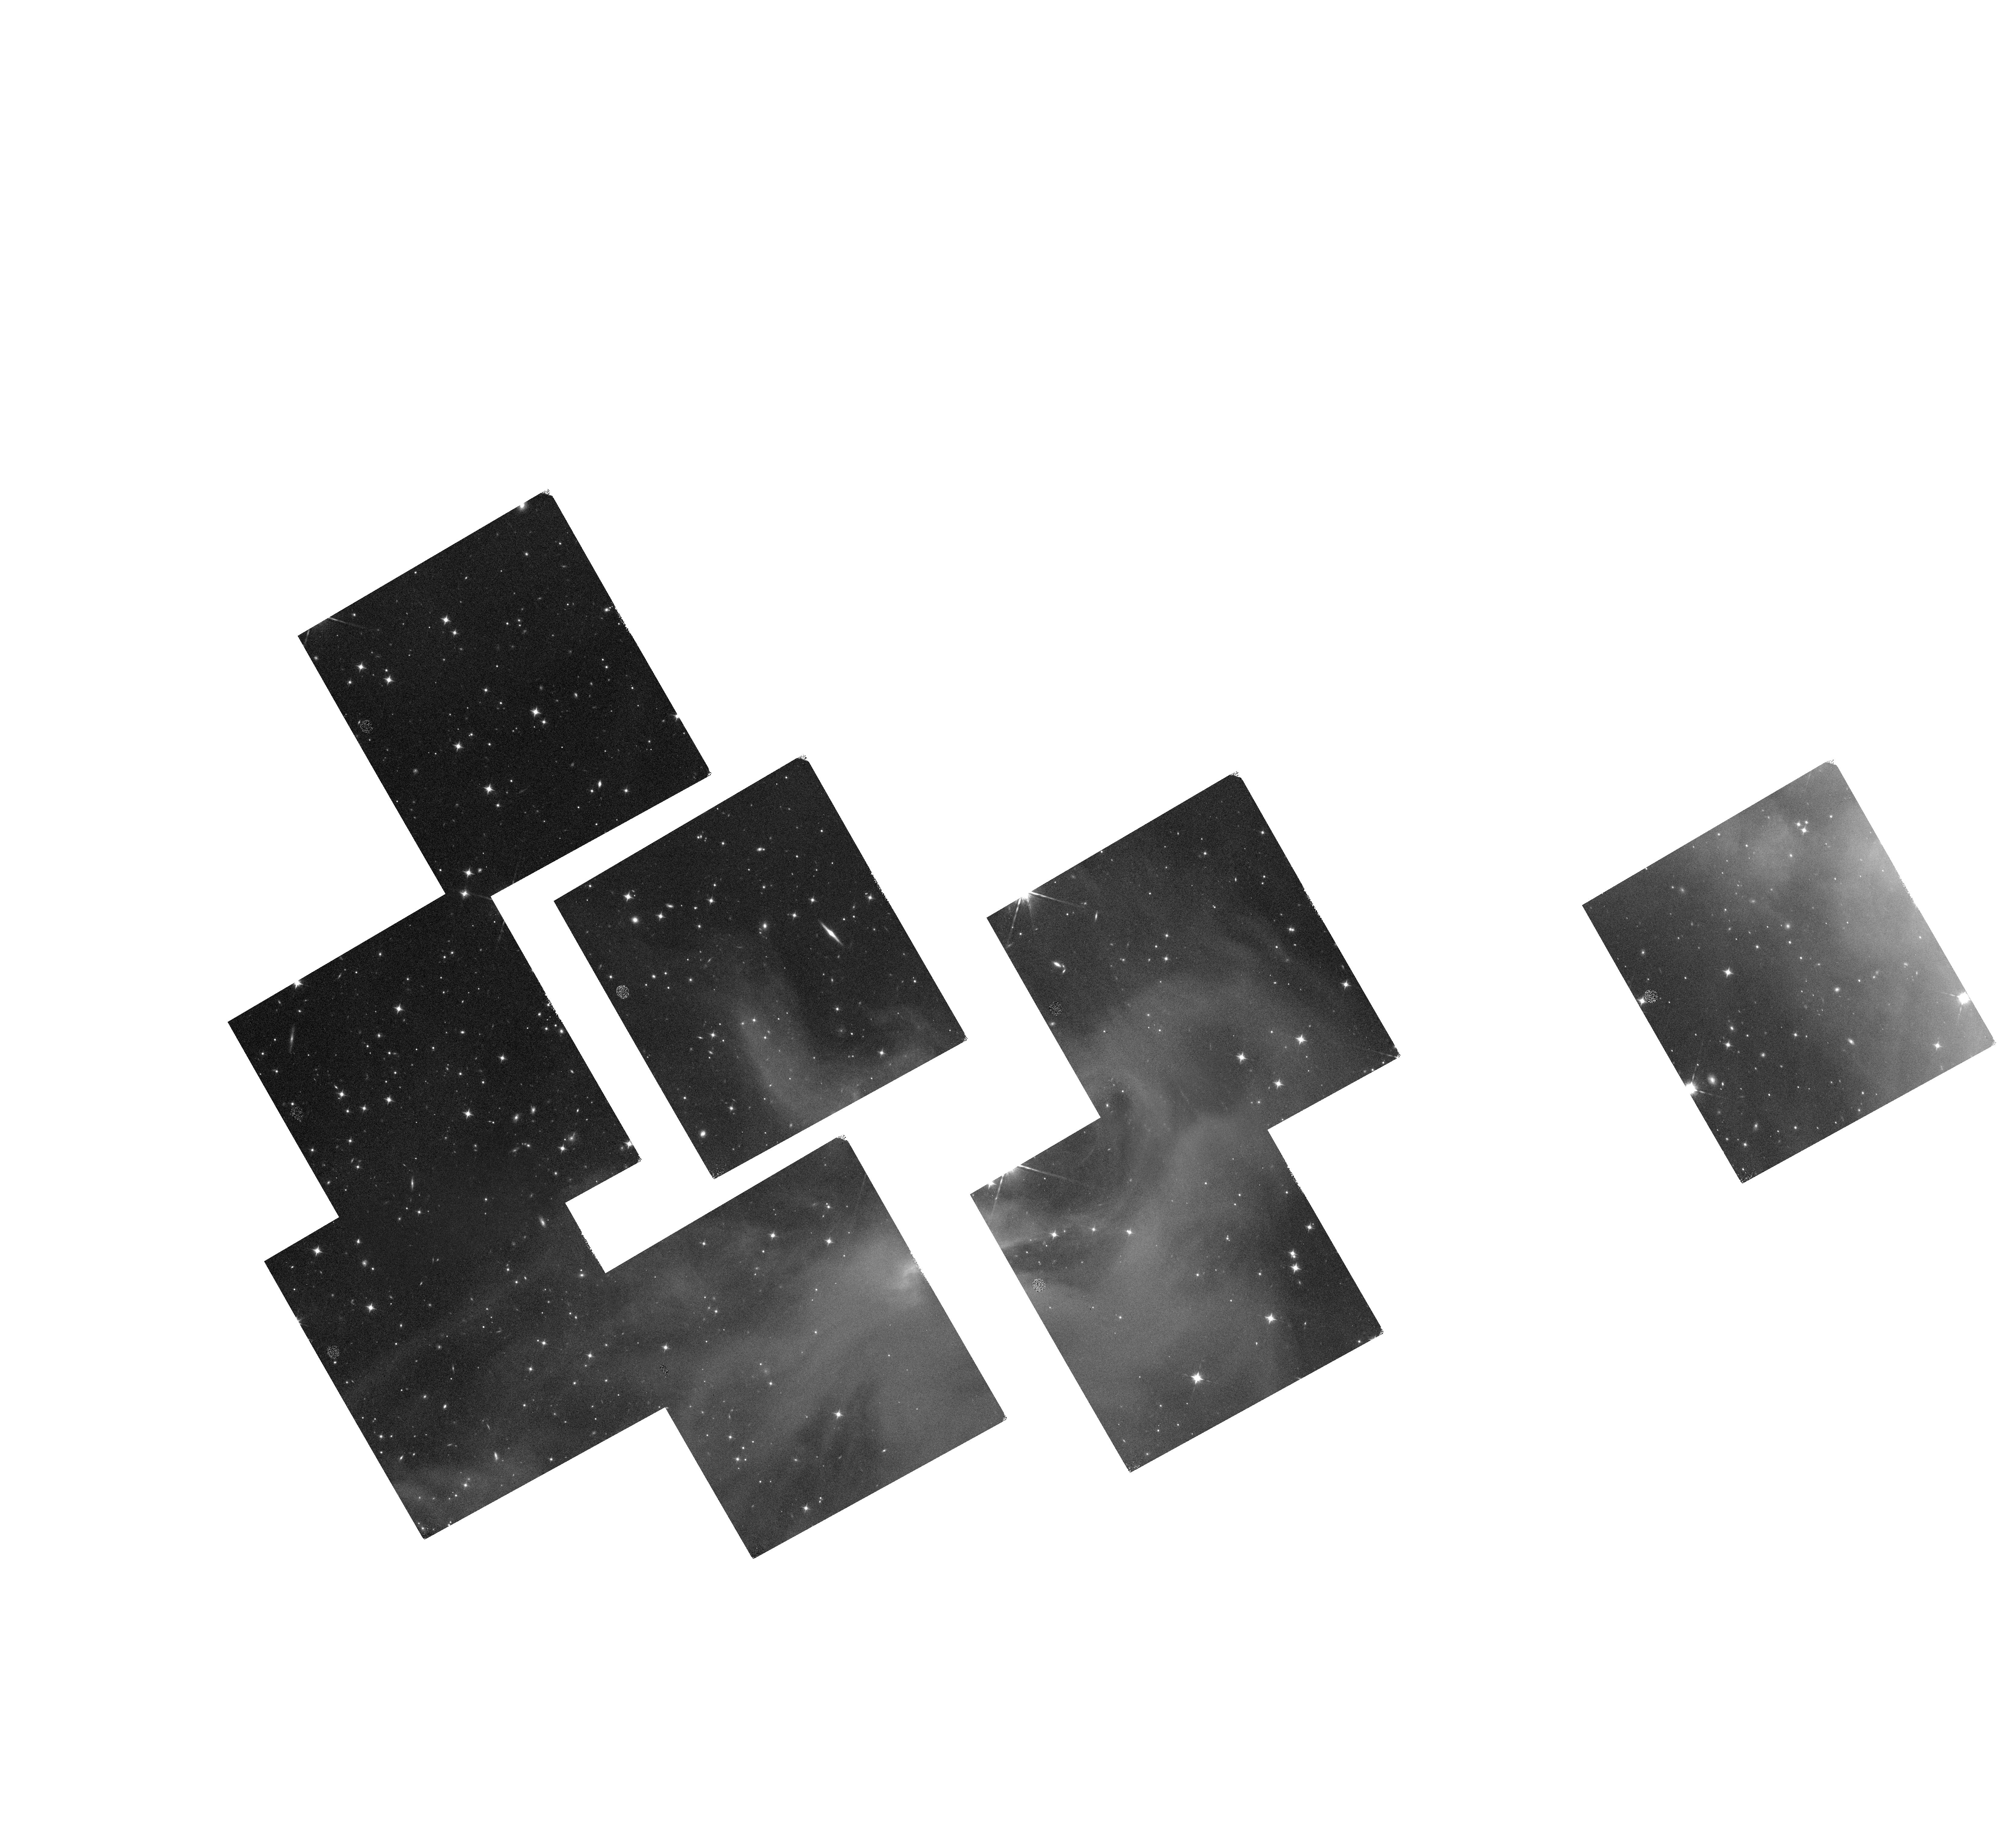
Target: IC348-13
Instrument: WFC3/IR
Filter: F160W
Exposure: 35 min
Observation ID: hst_14626_05_wfc3_ir_f160w_id8y05

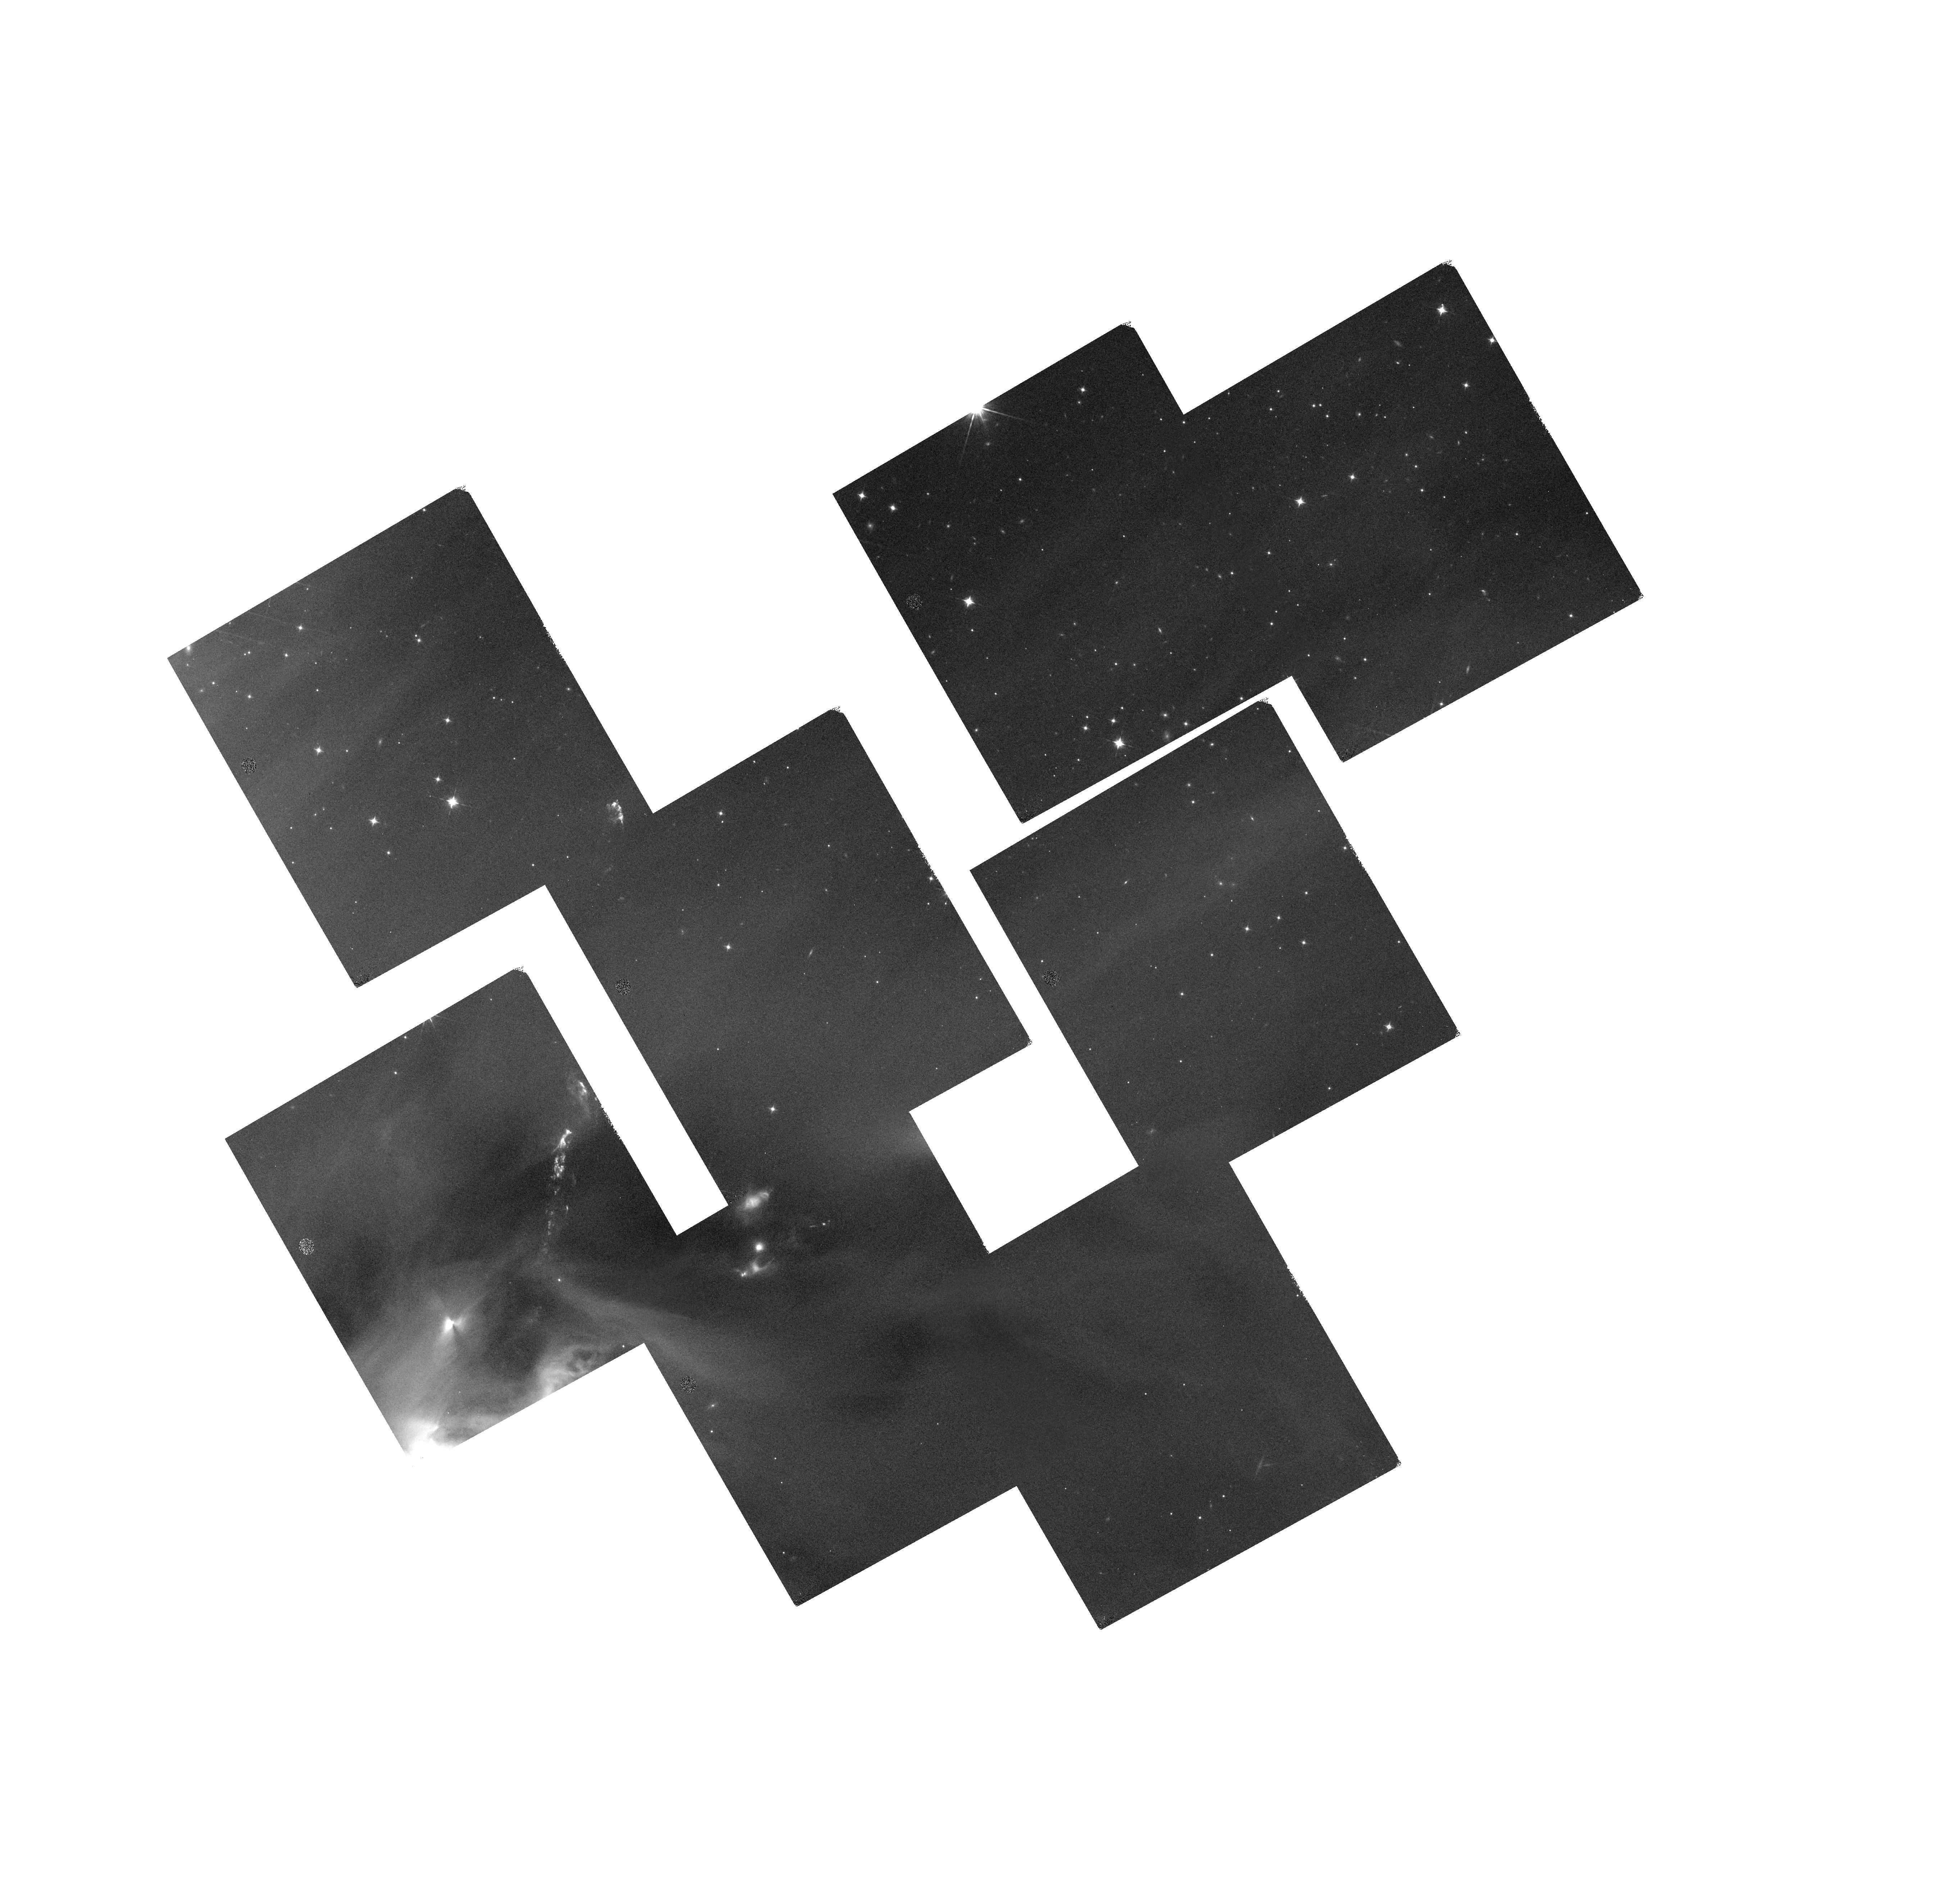
Target: IC348-37
Instrument: WFC3/IR
Filter: F125W
Exposure: 35 min
Observation ID: hst_14626_15_wfc3_ir_f125w_id8y15

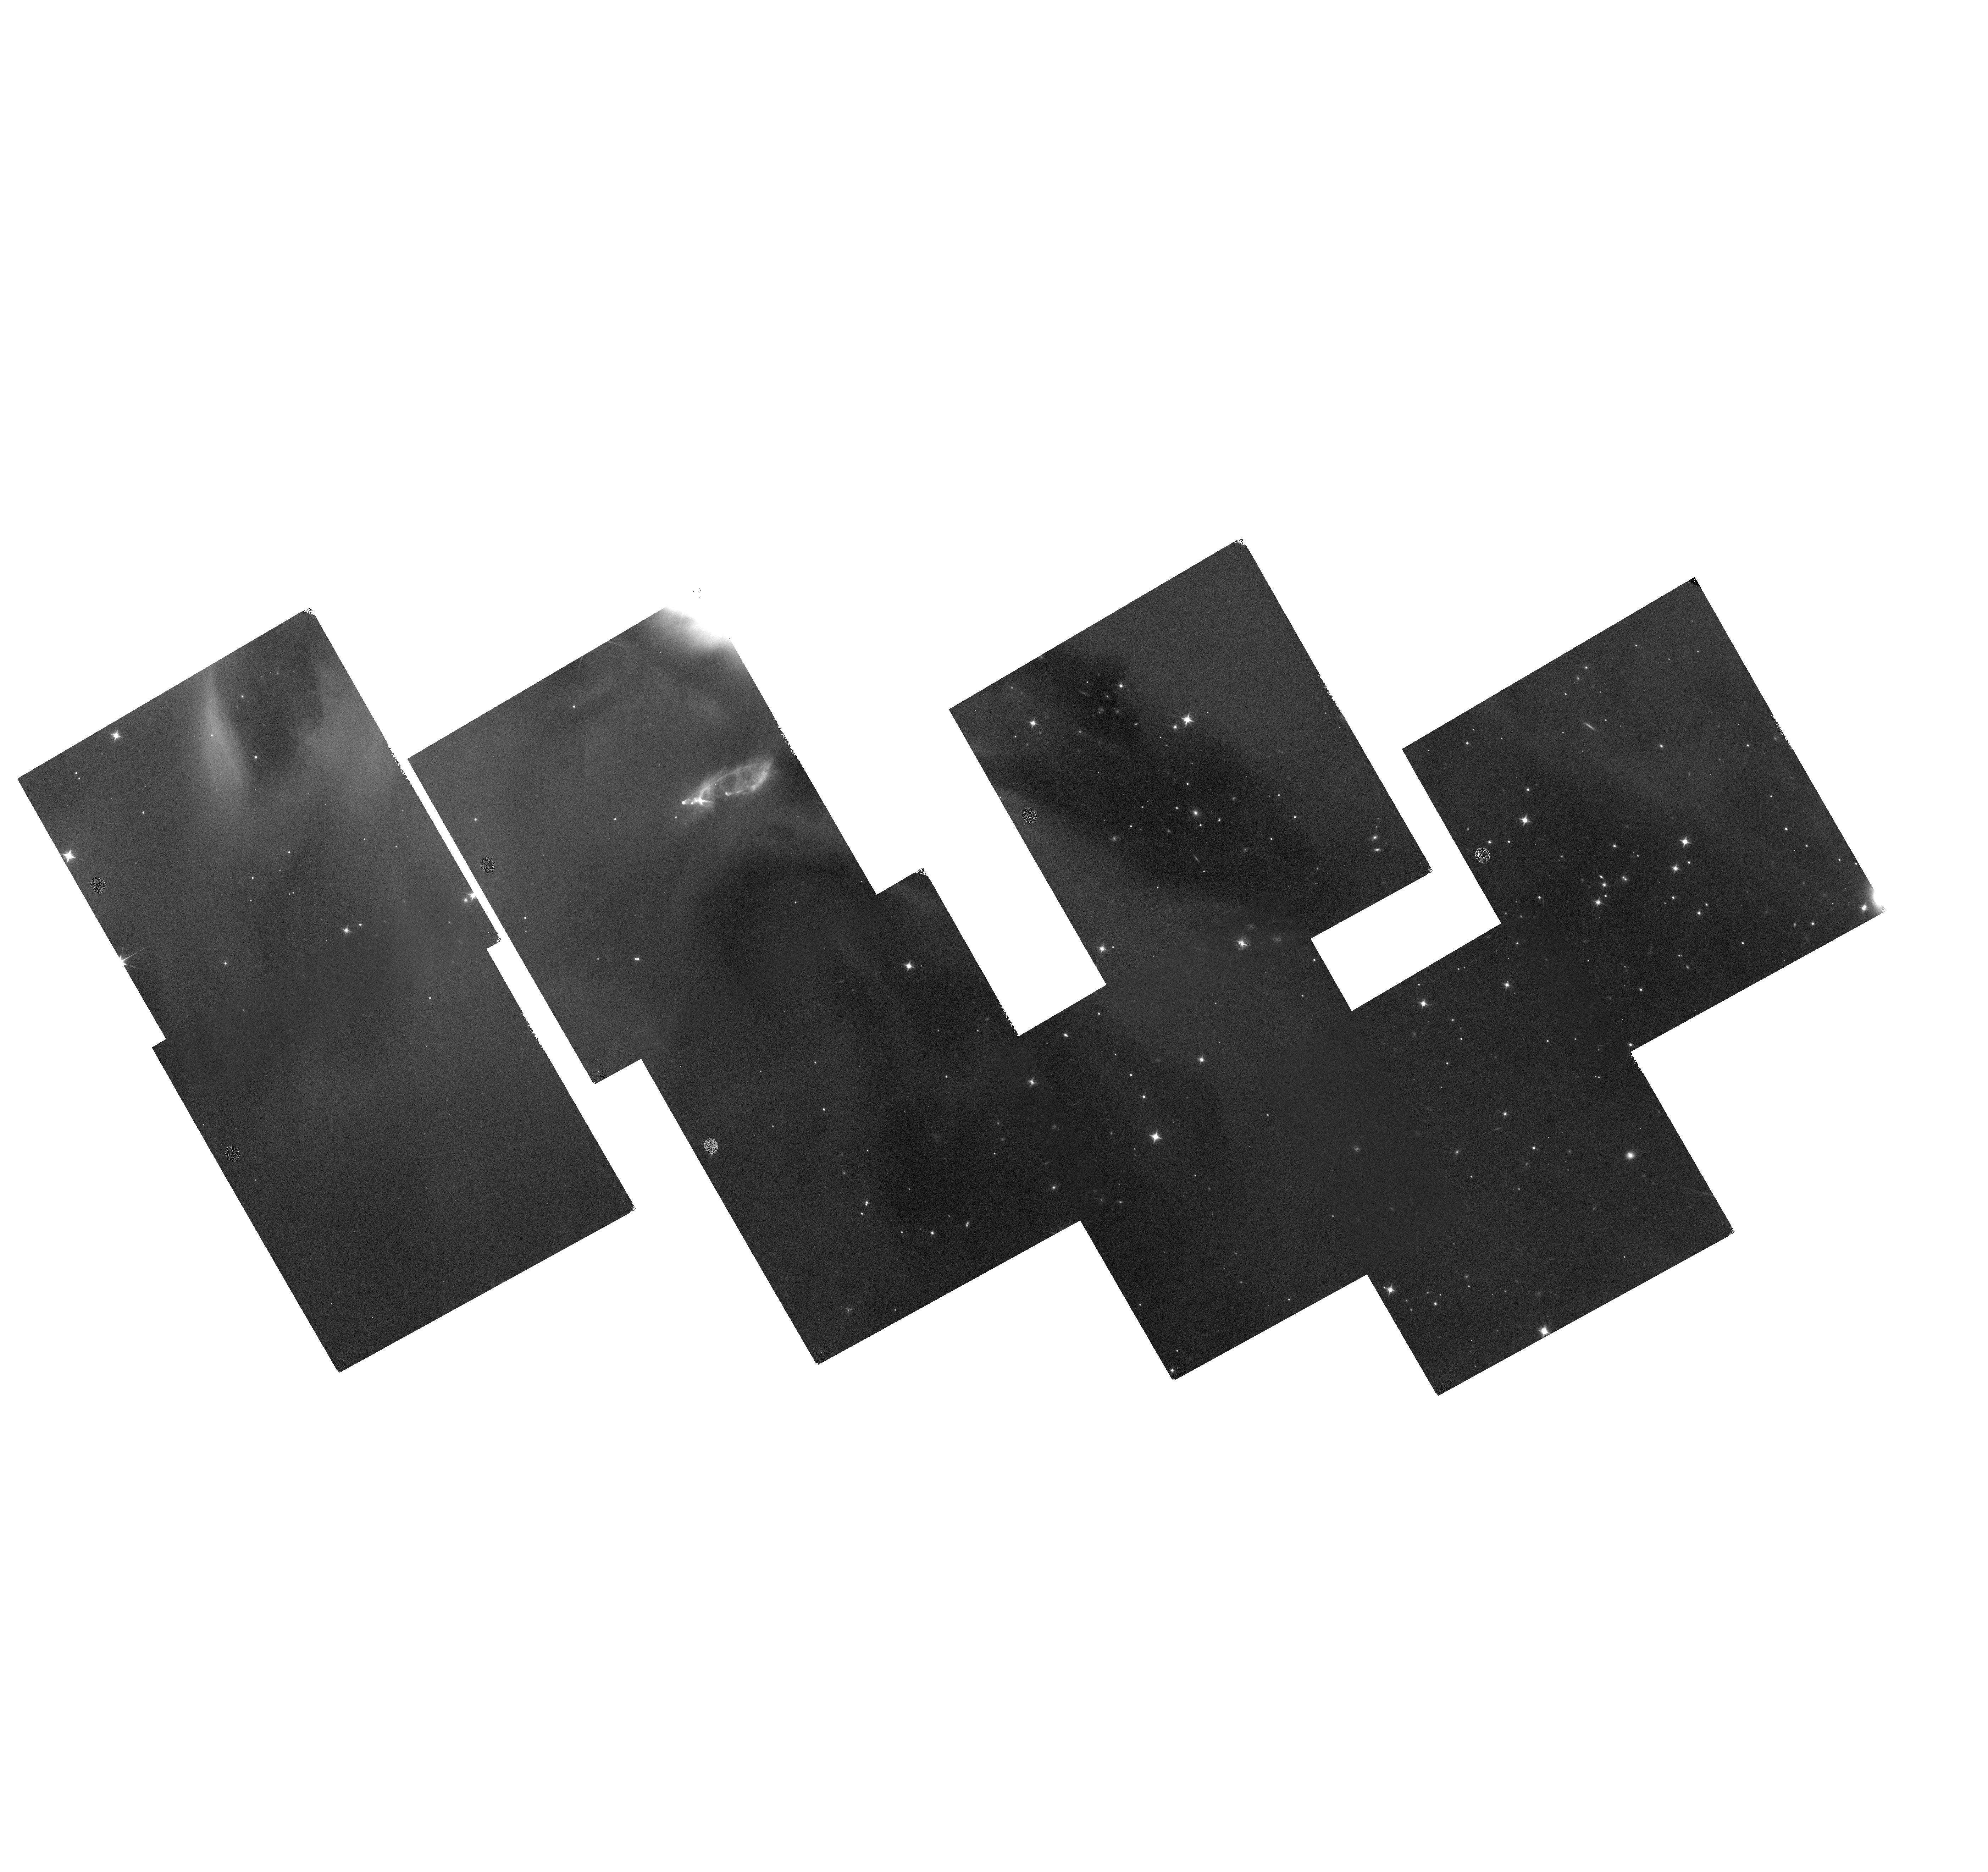
Target: IC348-41
Instrument: WFC3/IR
Filter: F160W
Exposure: 35 min
Observation ID: hst_14626_17_wfc3_ir_f160w_id8y17

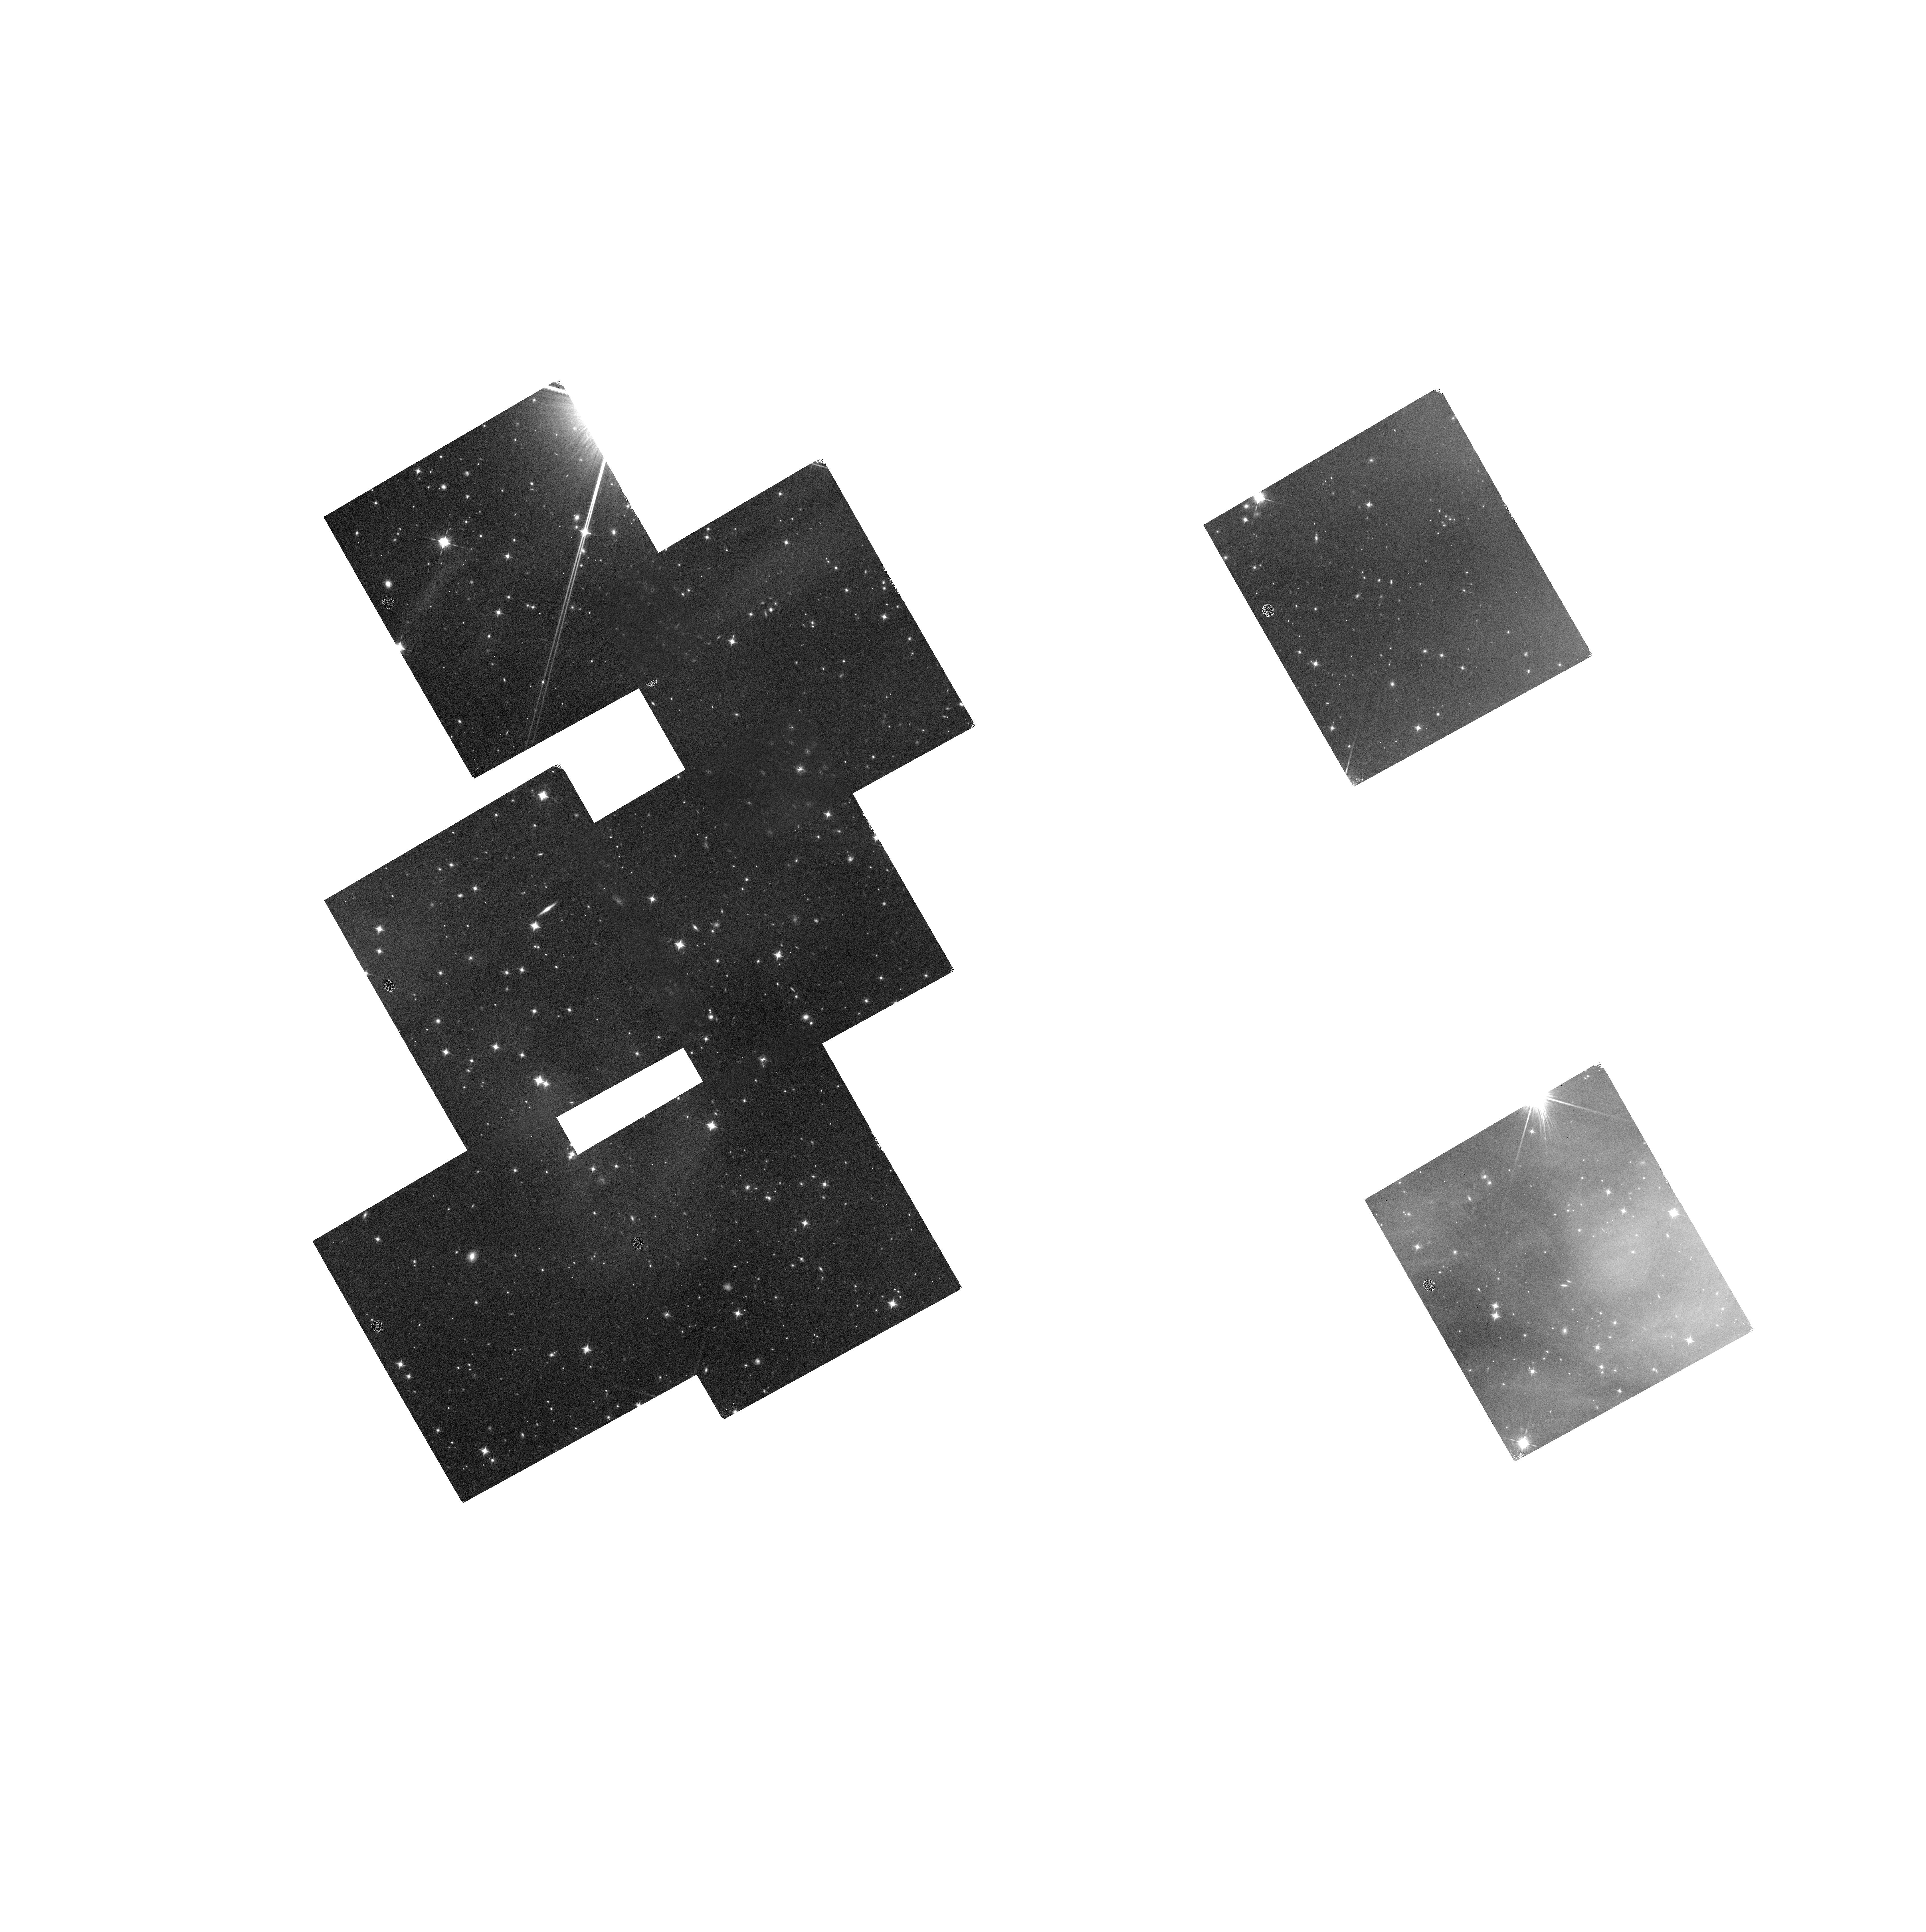
Target: IC348-1
Instrument: WFC3/IR
Filter: F160W
Exposure: 35 min
Observation ID: hst_14626_02_wfc3_ir_f160w_id8y02

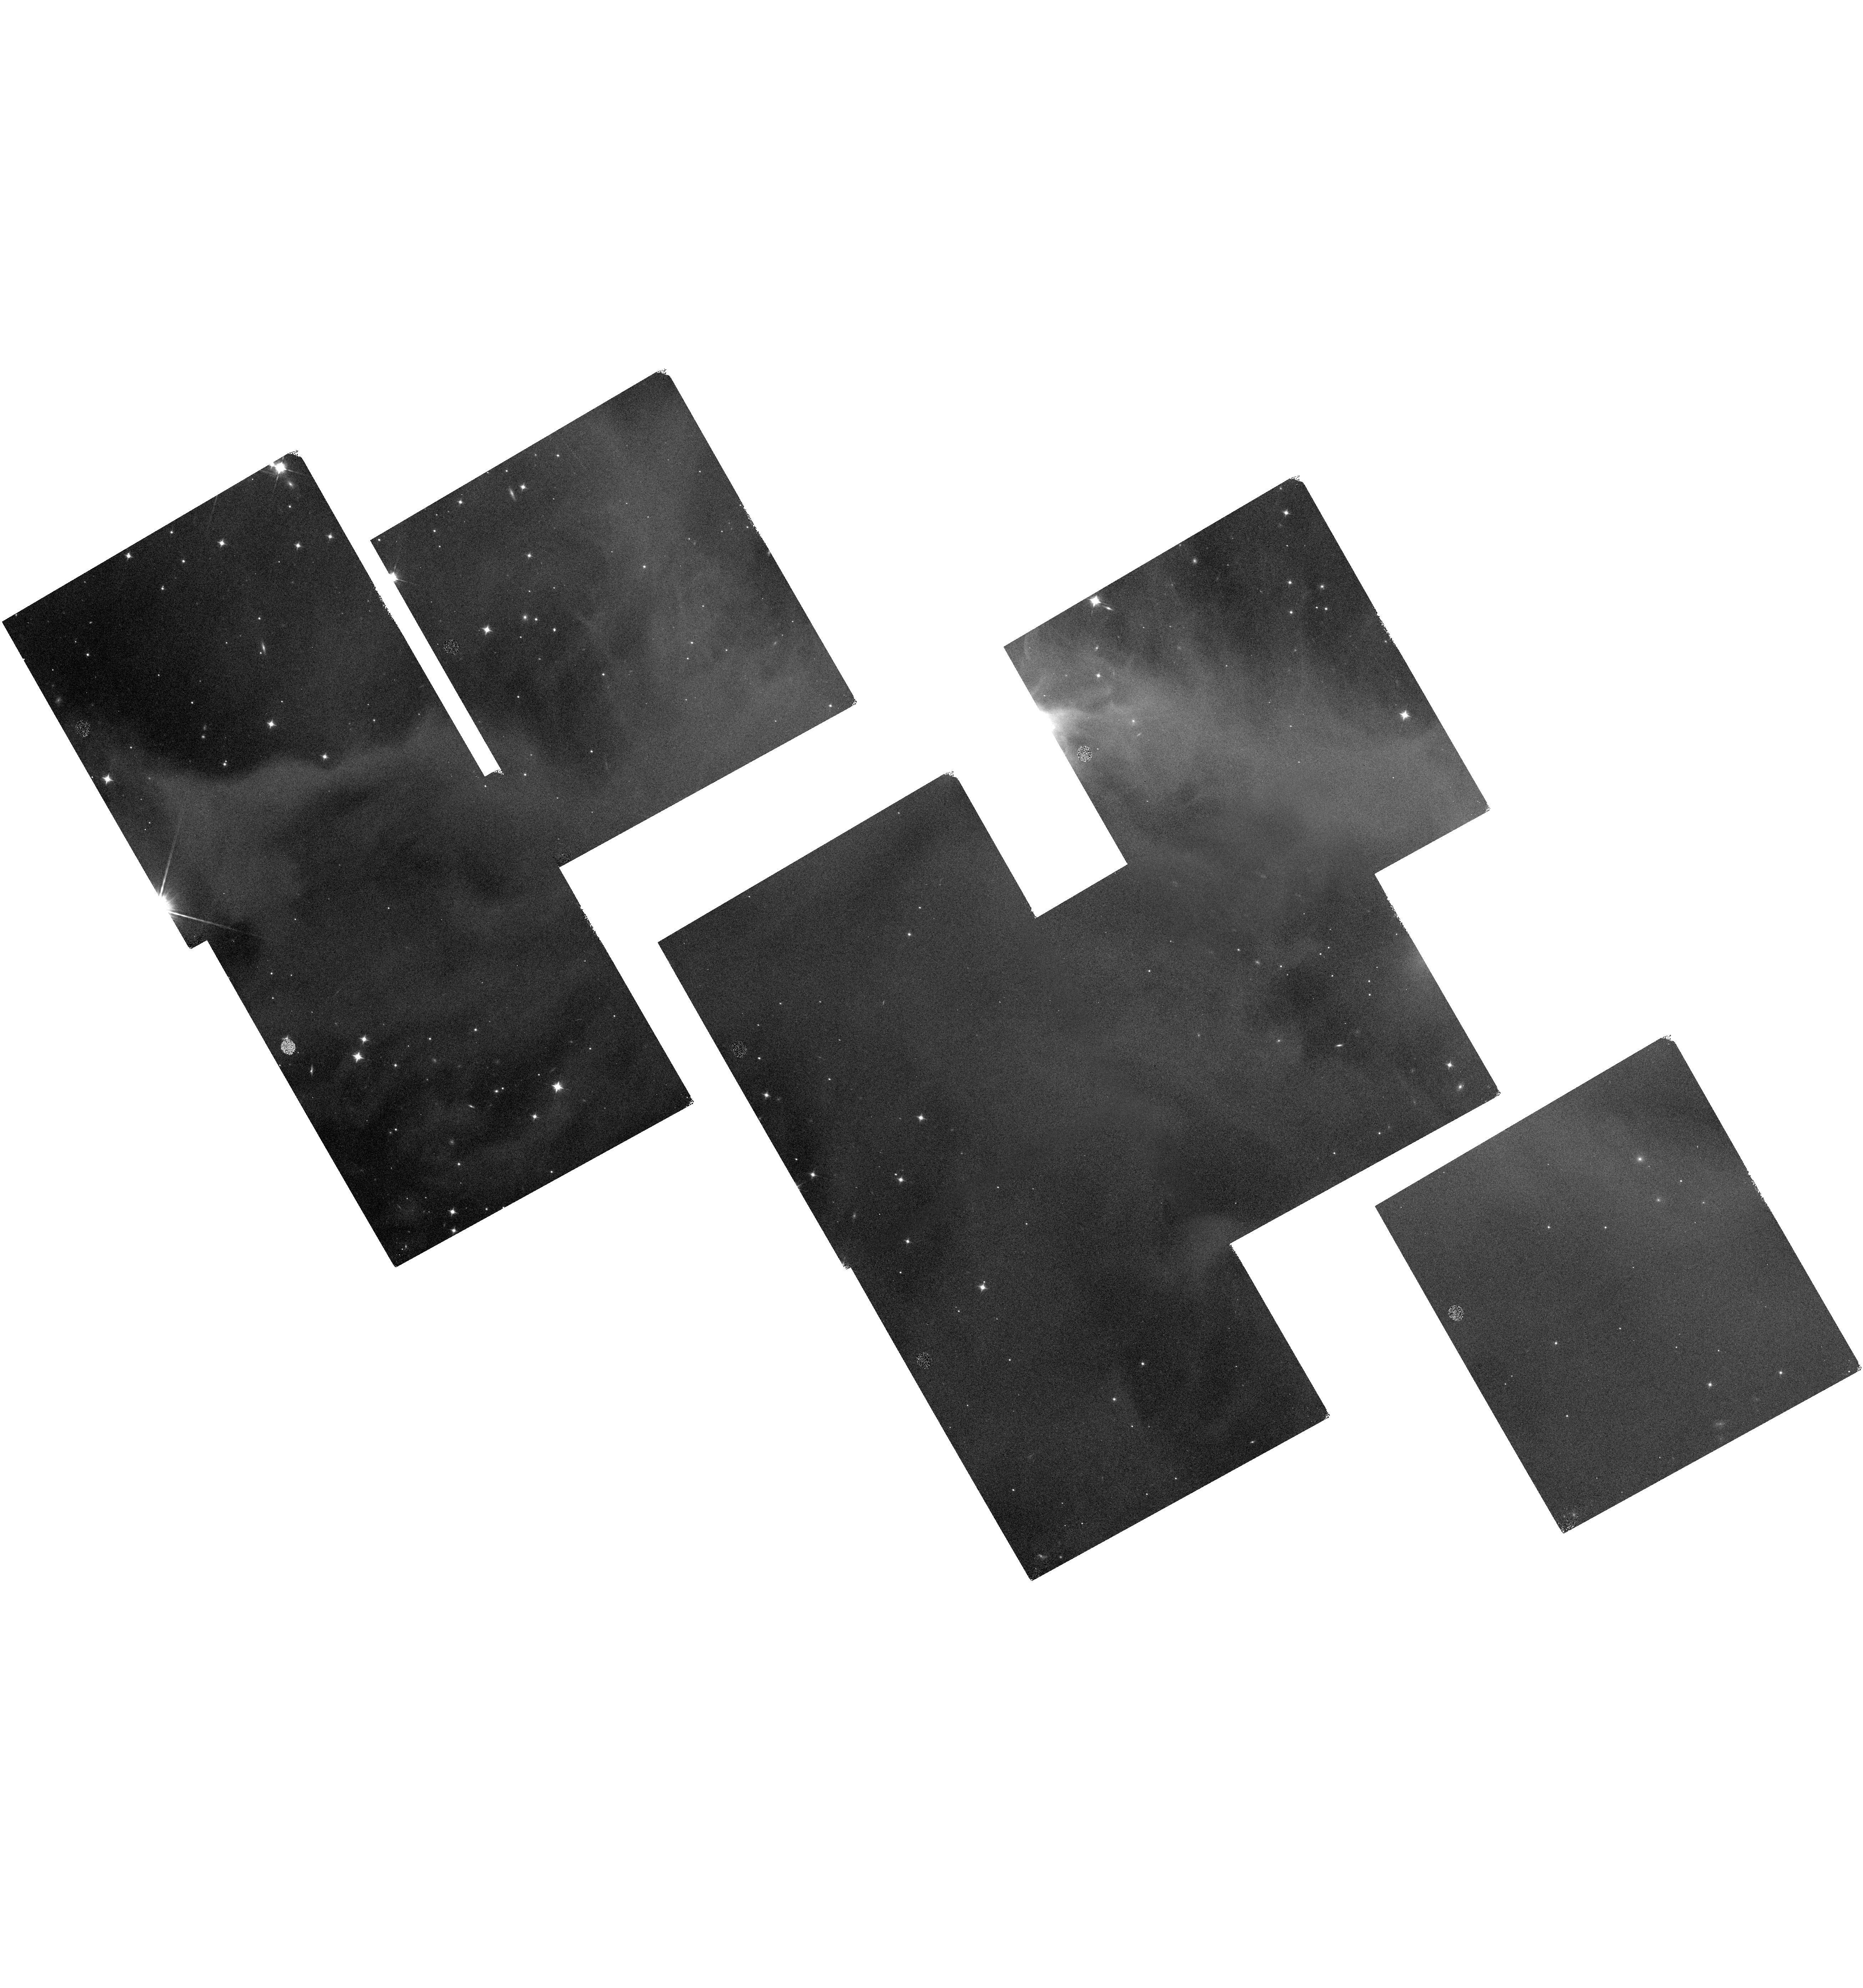
Target: IC348-23
Instrument: WFC3/IR
Filter: F125W
Exposure: 35 min
Observation ID: hst_14626_09_wfc3_ir_f125w_id8y09

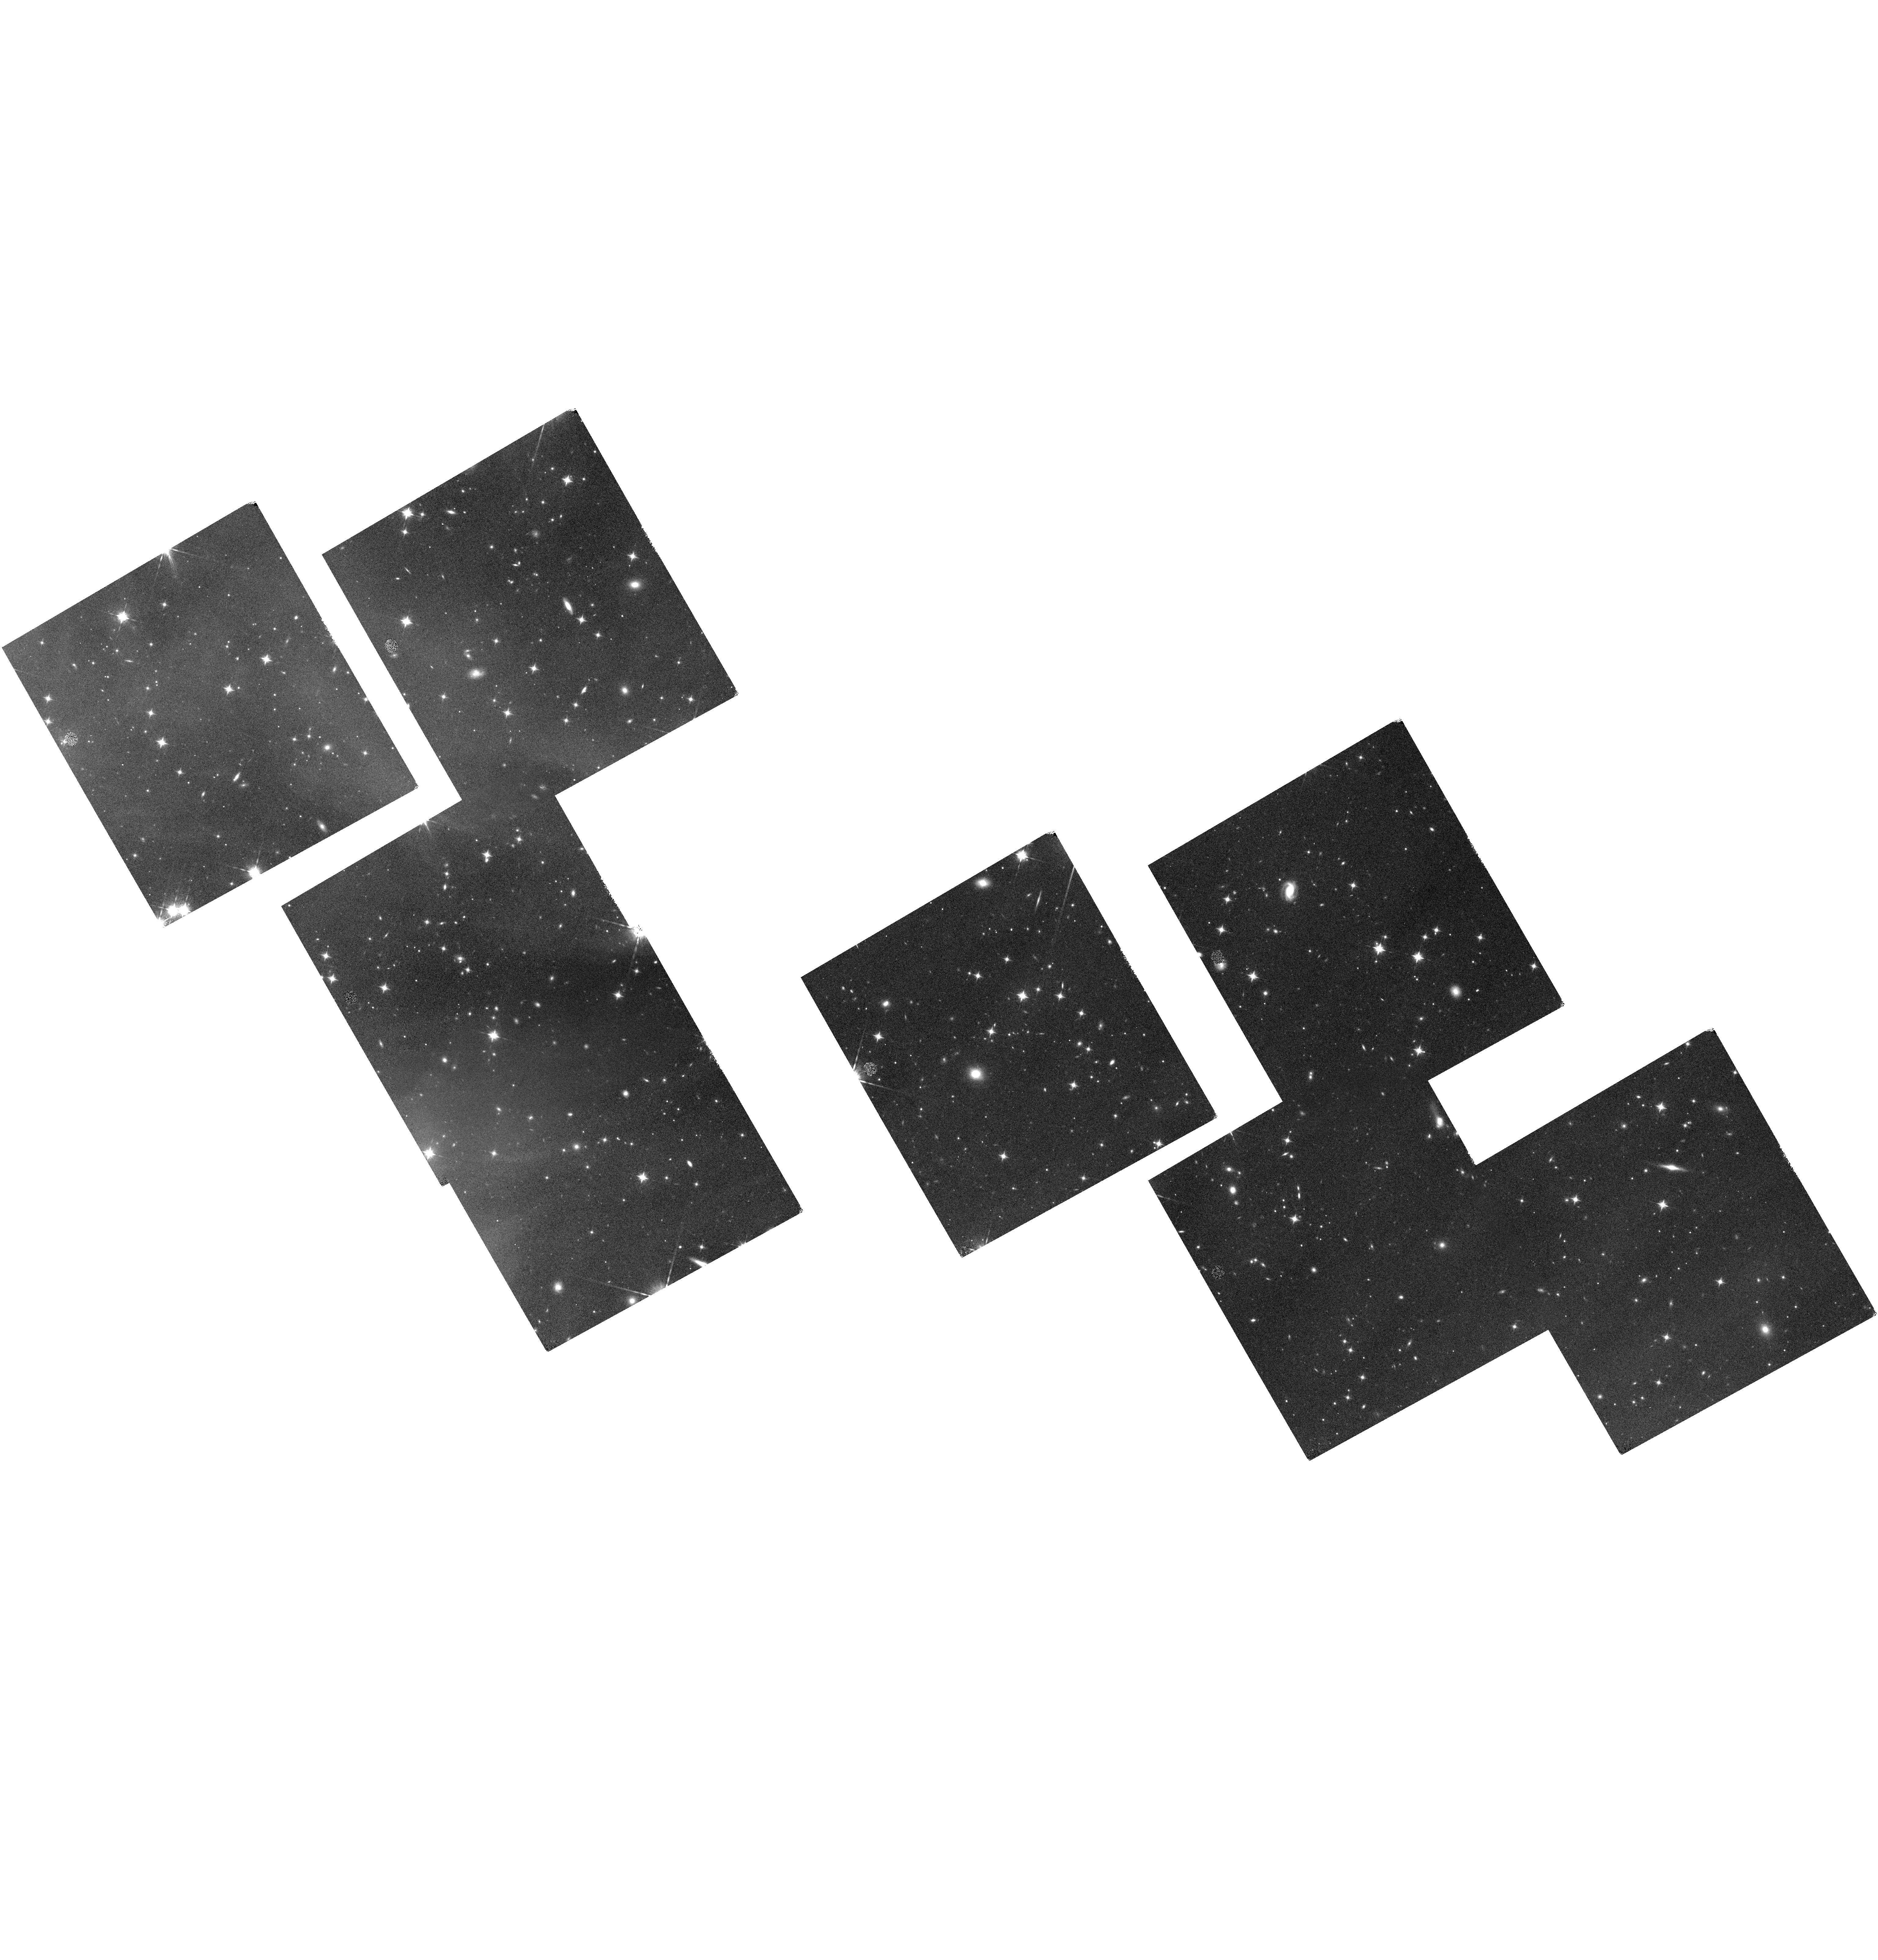
Target: IC348-27
Instrument: WFC3/IR
Filter: F160W
Exposure: 35 min
Observation ID: hst_14626_11_wfc3_ir_f160w_id8y11

DASH Mapping of IC348: The IMF from 2 to 80 Jupiter Masses (PI: Barsony, Mary)

The young, nearby, and relatively compact IC348 cluster is an ideal target for determining the IMF in the mass range encompassing those of giant planets and brown dwarfs, since these objects are orders of magnitude more luminous upon formation than at ages found in the field. Making use of the fact that the chief opacity source in substellar atmospheres is water vapor, whose absorption strength increases with decreasing Teff, we have constructed a reddening-independent ``water index'' from three WFC3 filters, including the one which transmits the 1.4 micron water feature, capable of deriving the spectral types of sources with masses spanning those of brown dwarfs and gas giant planets. We can also derive the extinction to these sources from their locations in a color-color diagram using these three filters, thus allowing unambiguous identification of each source as a cloud member or background object, a determination not possible from ground-based broadband photometry for these low masses. Using the recently implemented ``drift and shift'' (DASH) observing mode of WFC3 allows mapping unprecedentedly large angular scales with Hubble at depths unattainable from the ground. The result of this investigation will be the largest star-formation area ever mapped capable of unambiguously identifying objects down to 1 Jupiter mass, and complete to 3 Jupiter masses, making allowance for the effects of variable extinction across the cluster.